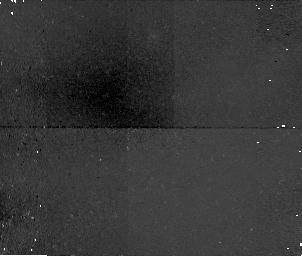
Target: field at RA 206.944°, Dec 2.342°. Instrument: NICMOS/NIC1. Filter: F110W. Exposure: 34 min. Observation ID: n4ml16050

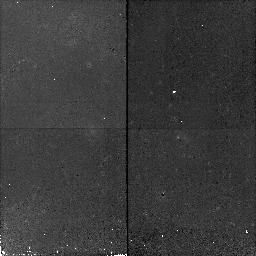
Target: 14H0.9Z2. Instrument: NICMOS/NIC2. Filter: F110W. Exposure: 17 min. Observation ID: n4ml17070

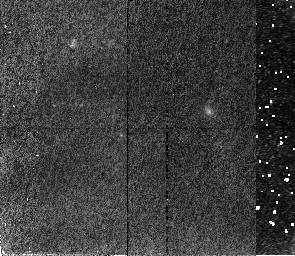
Target: SN97201. Instrument: NICMOS/NIC2. Filter: F110W. Exposure: 43 min. Observation ID: n4ml01010

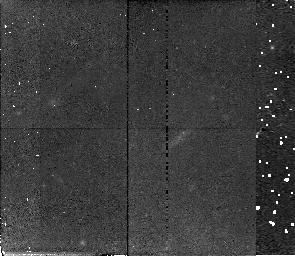
Target: SN97226. Instrument: NICMOS/NIC2. Filter: F110W. Exposure: 43 min. Observation ID: n4ml05010

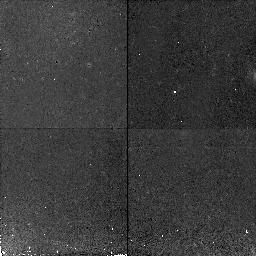
Target: 11H0.9Z1. Instrument: NICMOS/NIC2. Filter: F110W. Exposure: 17 min. Observation ID: n4ml14070

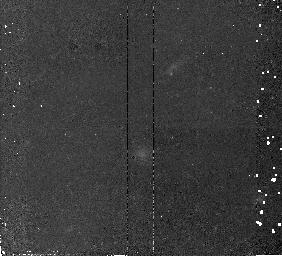
Target: SN988. Instrument: NICMOS/NIC2. Filter: F110W. Exposure: 34 min. Observation ID: n4ml18010

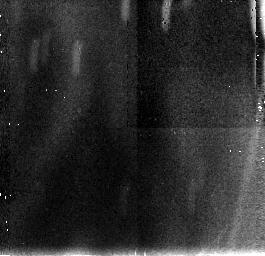
Target: field at RA 74.025°, Dec -3.694°. Instrument: NICMOS/NIC3. Filter: F110W. Exposure: 34 min. Observation ID: n4ml21060

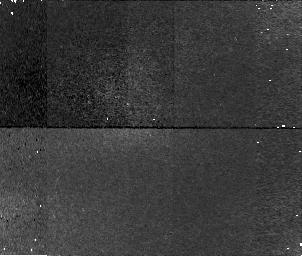
Target: field at RA 164.348°, Dec -3.240°. Instrument: NICMOS/NIC1. Filter: F110W. Exposure: 34 min. Observation ID: n4ml10020

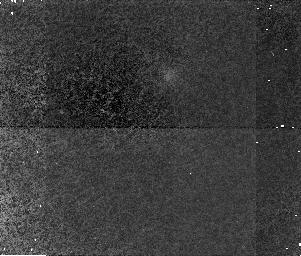
Target: field at RA 206.945°, Dec 2.355°. Instrument: NICMOS/NIC1. Filter: F110W. Exposure: 34 min. Observation ID: n4ml19050

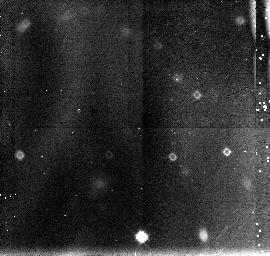
Target: field at RA 124.679°, Dec 3.248°. Instrument: NICMOS/NIC3. Filter: F110W. Exposure: 43 min. Observation ID: n4ml06030

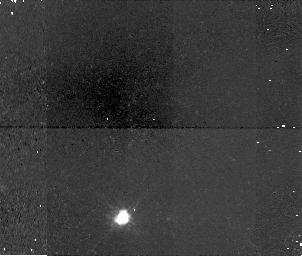
Target: field at RA 163.491°, Dec -3.655°. Instrument: NICMOS/NIC1. Filter: F110W. Exposure: 34 min. Observation ID: n4ml11080

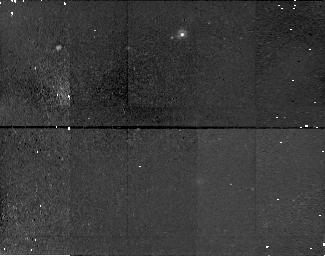
Target: field at RA 74.053°, Dec -3.682°. Instrument: NICMOS/NIC1. Filter: F110W. Exposure: 43 min. Observation ID: n4ml04020

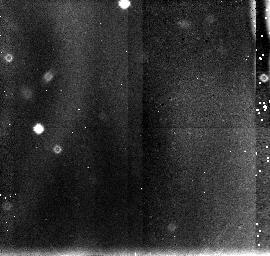
Target: field at RA 125.423°, Dec 3.438°. Instrument: NICMOS/NIC3. Filter: F110W. Exposure: 43 min. Observation ID: n4ml09030

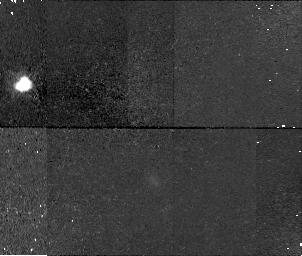
Target: field at RA 163.493°, Dec -3.655°. Instrument: NICMOS/NIC1. Filter: F110W. Exposure: 34 min. Observation ID: n4ml15020

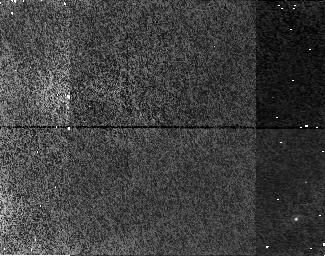
Target: field at RA 124.668°, Dec 3.237°. Instrument: NICMOS/NIC1. Filter: F110W. Exposure: 43 min. Observation ID: n4ml03020

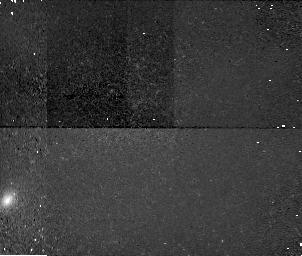
Target: field at RA 205.973°, Dec 1.416°. Instrument: NICMOS/NIC1. Filter: F110W. Exposure: 34 min. Observation ID: n4ml13080

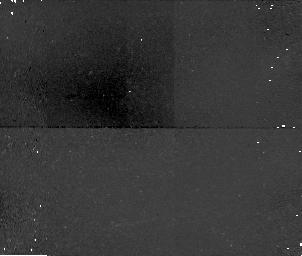
Target: field at RA 74.055°, Dec -3.781°. Instrument: NICMOS/NIC1. Filter: F110W. Exposure: 34 min. Observation ID: n4ml20050

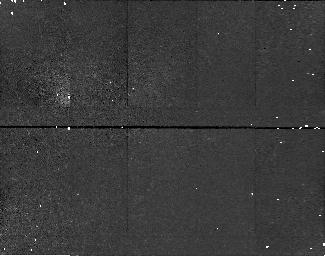
Target: field at RA 125.415°, Dec 3.428°. Instrument: NICMOS/NIC1. Filter: F110W. Exposure: 43 min. Observation ID: n4ml08020

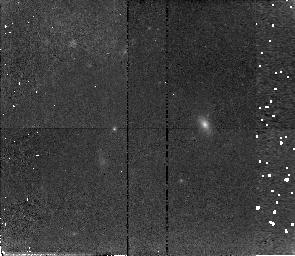
Target: SN97201. Instrument: NICMOS/NIC2. Filter: F110W. Exposure: 43 min. Observation ID: n4ml07010

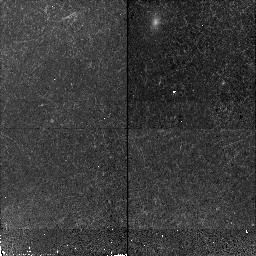
Target: SN97201. Instrument: NICMOS/NIC2. Filter: F110W. Exposure: 17 min. Observation ID: n4ml22070

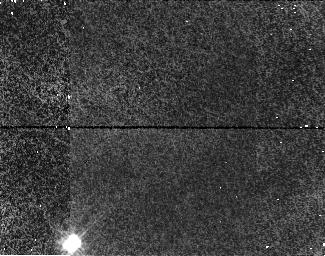
Target: field at RA 125.407°, Dec 3.430°. Instrument: NICMOS/NIC1. Filter: F110W. Exposure: 43 min. Observation ID: n4ml02020

Cosmological Parameters Omega and Lambda from High-Z Type Ia Supernovae (PI: Perlmutter, Saul)

def\gs\mathrel\raise0.27ex >\kern-0.70em lower0.71ex riptstyle ~ def\ls\mathrel\raise0.27ex <\kern-0.70em lower0.71ex riptstyle ~ defEtal et al. def\VEV#1<=ft<~ngle #1\right\rangle HST can directly measure the cosmological parameters, Omega, Lambda, and thus the curvature, Omega_k, using Type Ia supernovae (SNe Ia) as calibrated standard candles. Observations of SNe Ia spanning a large redshift range are key to decoupling Omega and Lambda. For Cycles 7 & 8 we proposed a measurement of Omega and Lambda with uncertainty ~11\ z~0.9 with WFPC and NICMOS; we have already embarked on this program with the Cycle 7 allocation and the results have more than met our expectations. Given the shortened lifetime of NICMOS, we are seeking orbits now for the remaining required NICMOS part of the project. NICMOS data are necessary because extinction correction, both at the SN host galaxy and foreground, is currently the largest part of the error budget. SN-host-galaxy extinction can be measured with rest-frame B-V data; at z~0.9 this requires NICMOS observations. The NICMOS observations bring uncertainties in the foreground extinction below the error budget for both z~0.9 and z~0.5. We therefore propose adding NICMOS observations to our Cycle 7 WFPC2 time for 3 additional SNe at z~0.9 (completing the original goal of 6 SNe at z~0.9) and 3 already planned SNe at z~0.5.